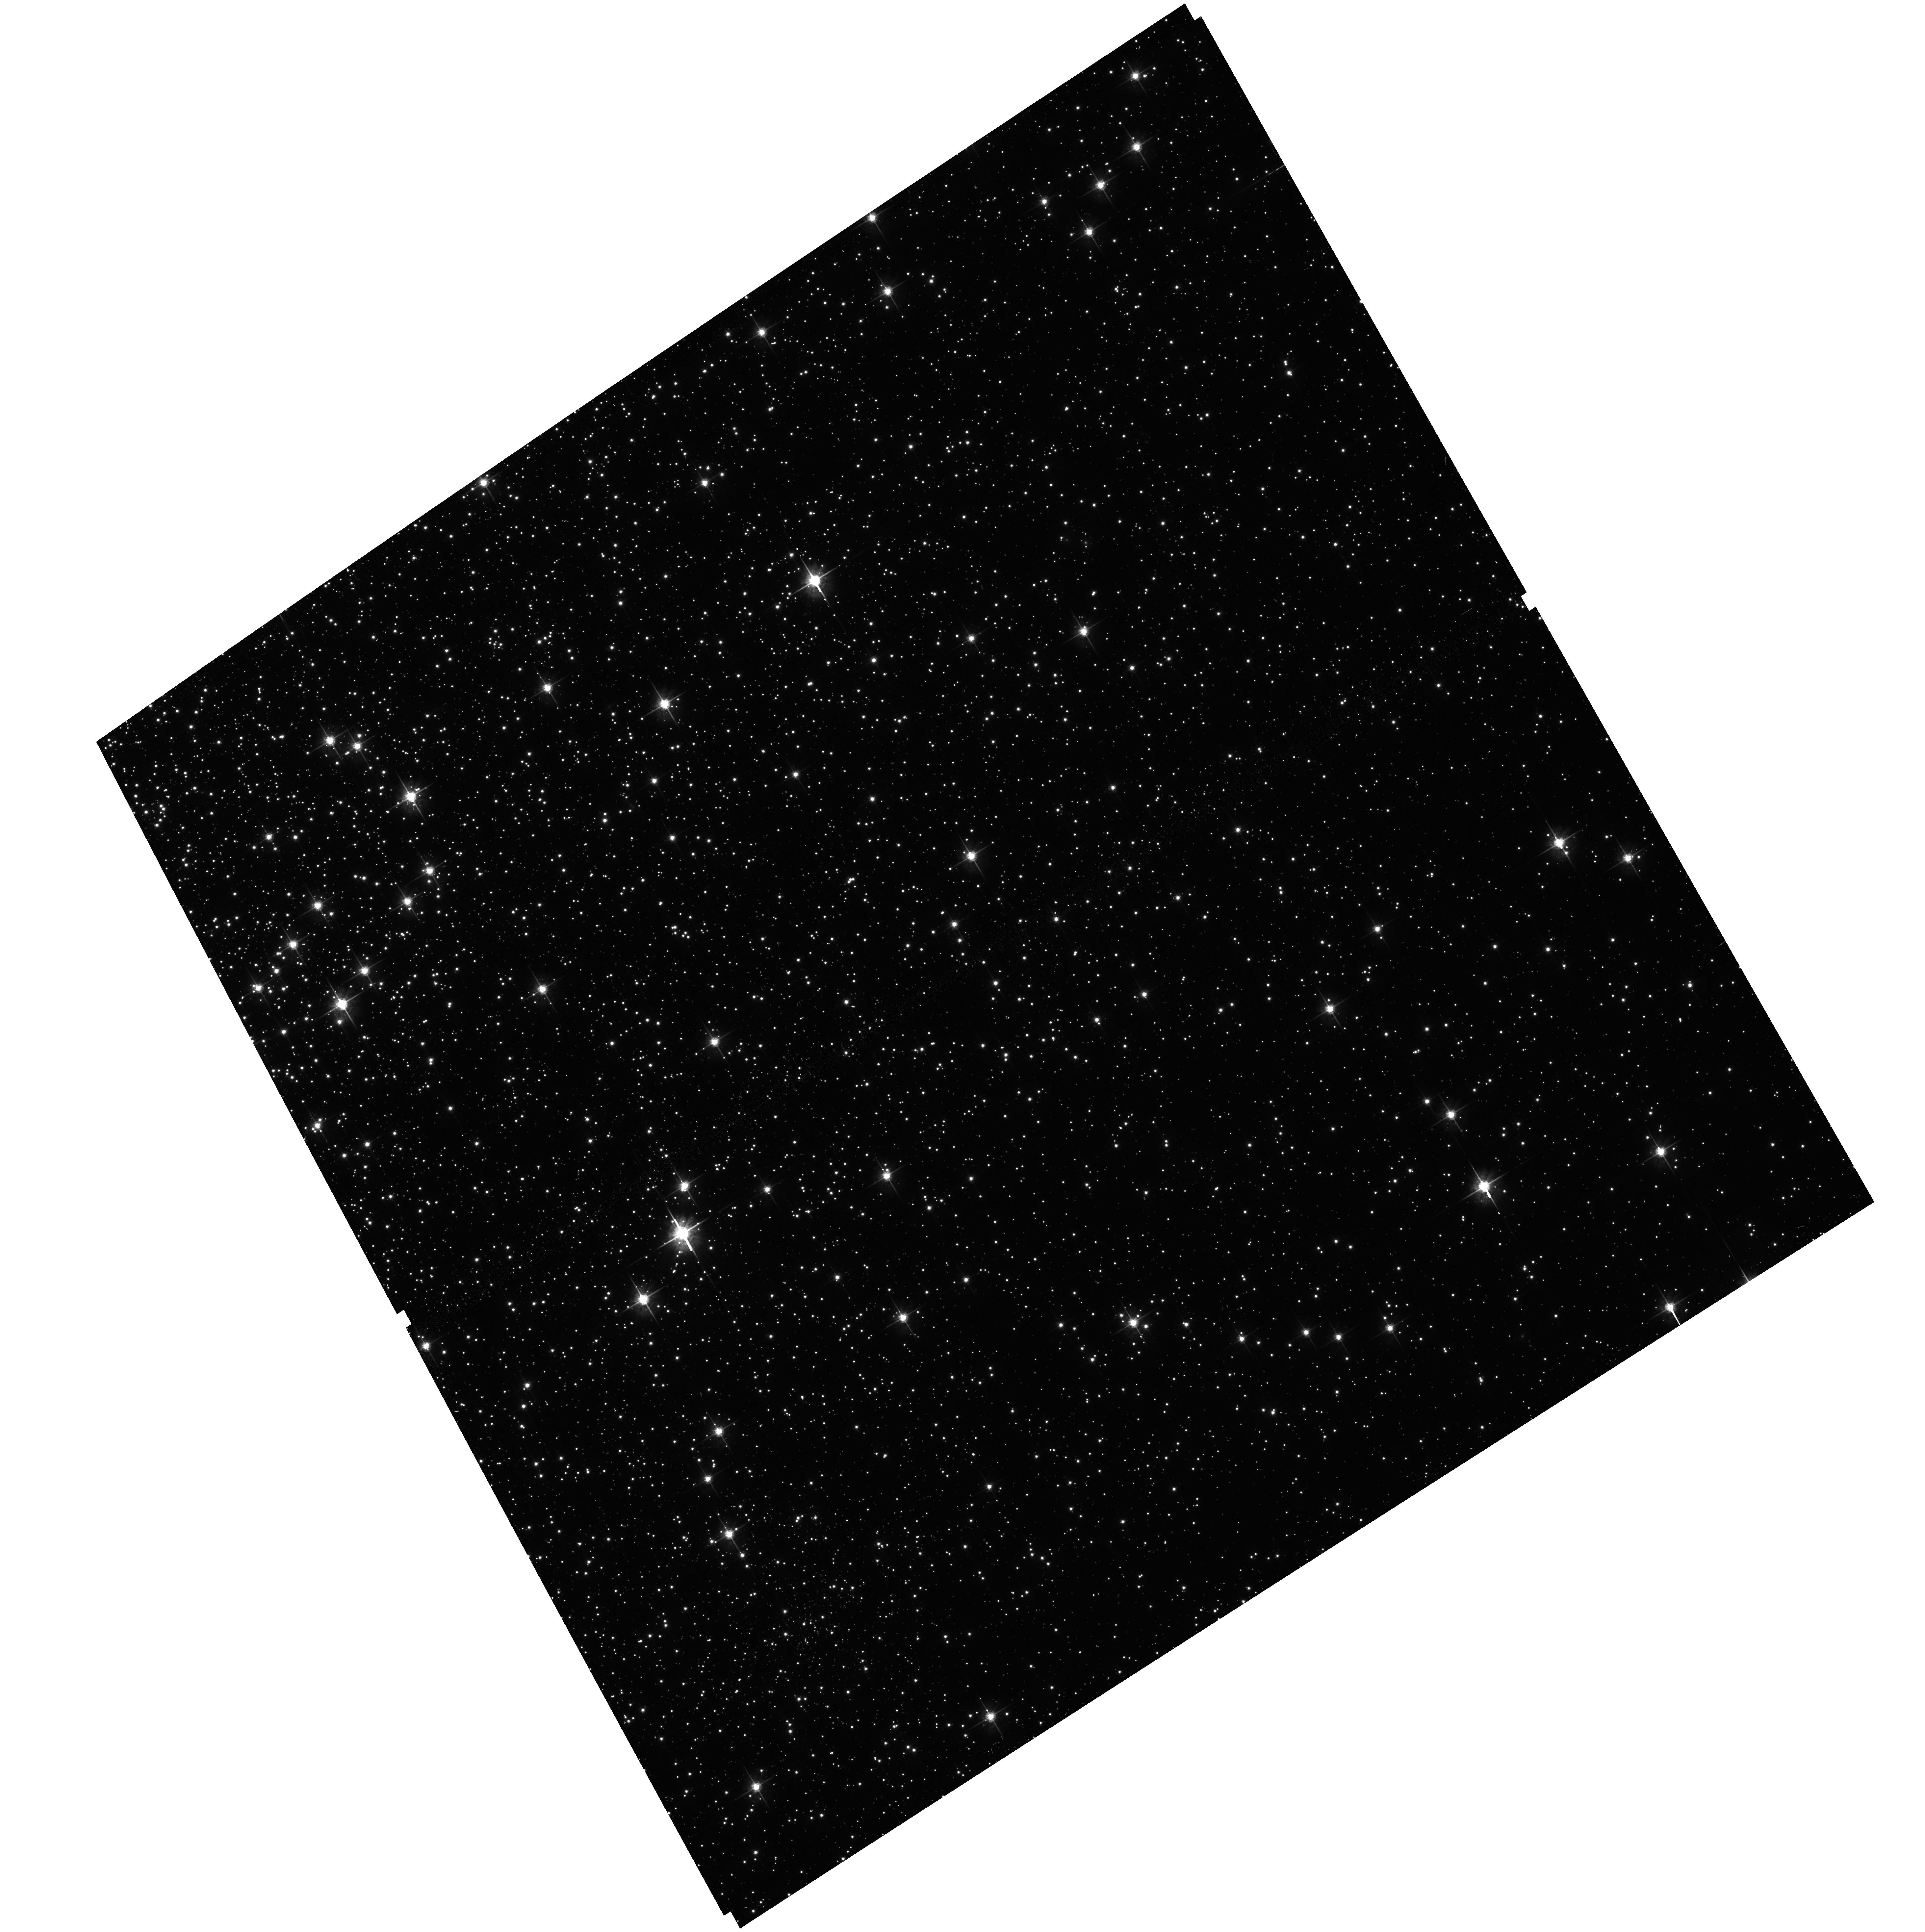
Target: field at RA 5.705°, Dec -72.104°
Instrument: ACS/WFC
Filter: F625W
Exposure: 6 min
Observation ID: hst_16217_10_acs_wfc_f625w_jedr10

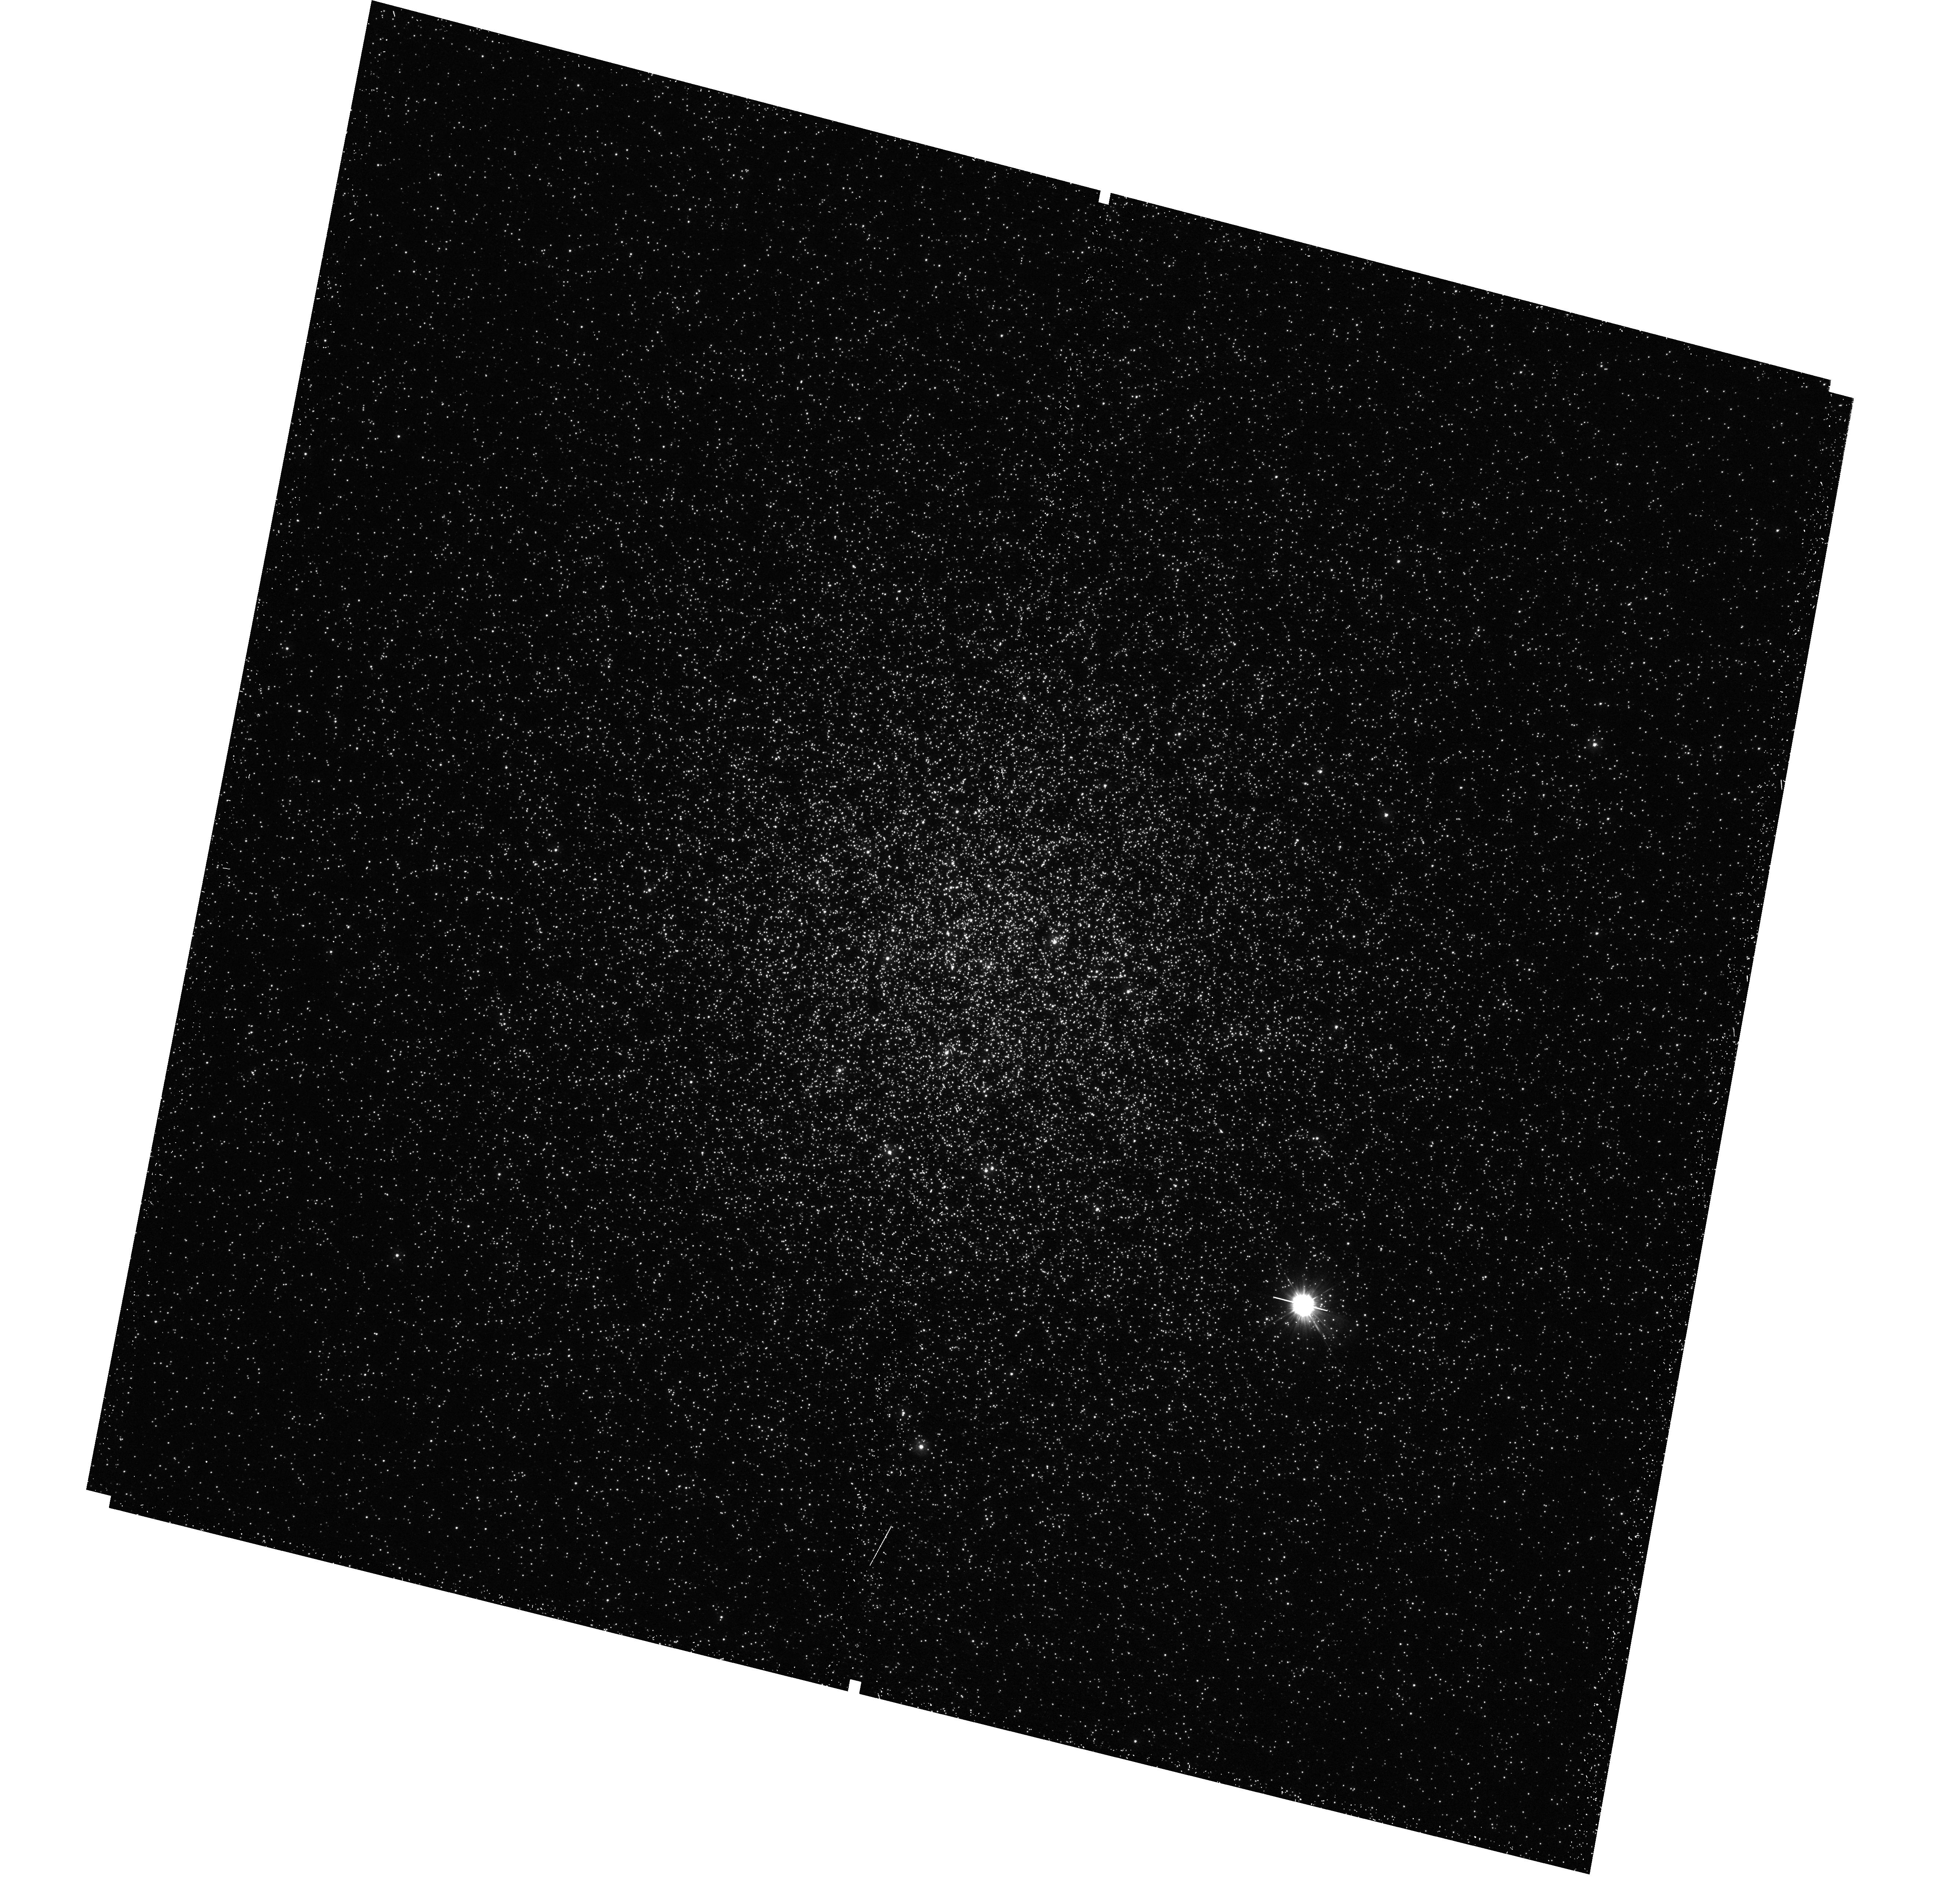
Target: NGC-104
Instrument: WFC3/UVIS
Filter: F225W
Exposure: 23 min
Observation ID: hst_16217_10_wfc3_uvis_f225w_iedr10

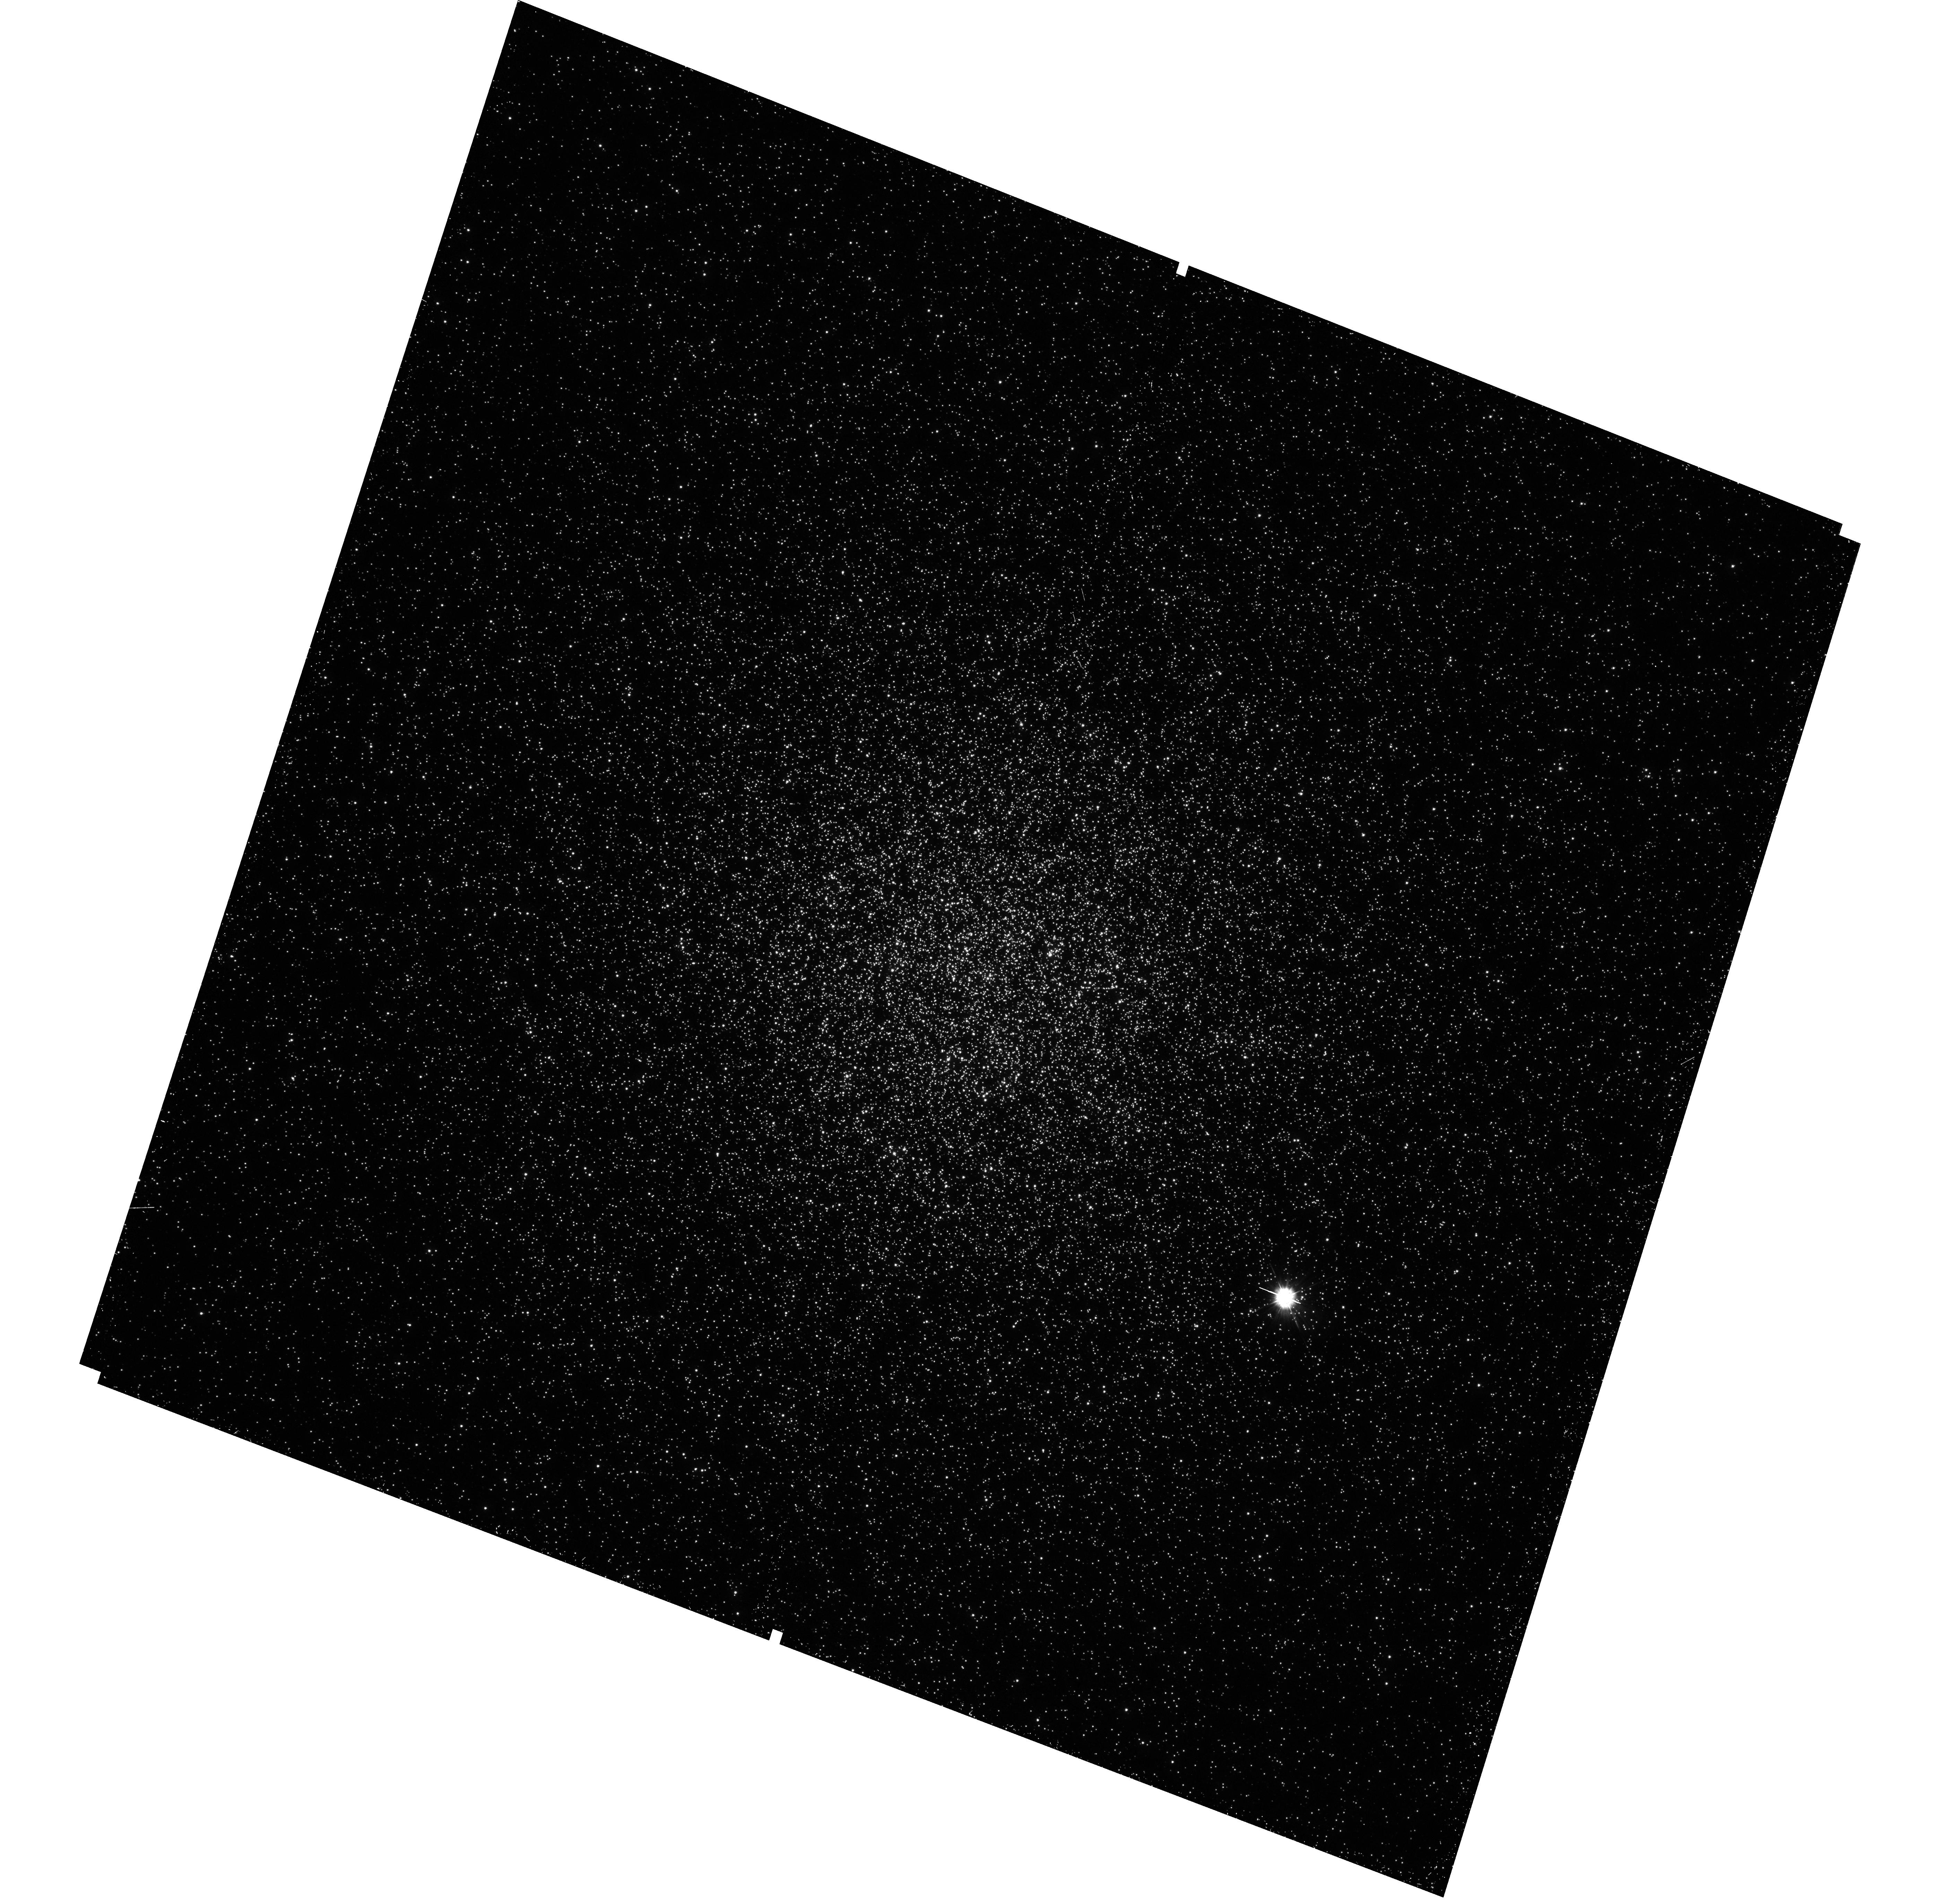
Target: NGC-104
Instrument: WFC3/UVIS
Filter: F275W
Exposure: 17 min
Observation ID: hst_16217_07_wfc3_uvis_f275w_iedr07

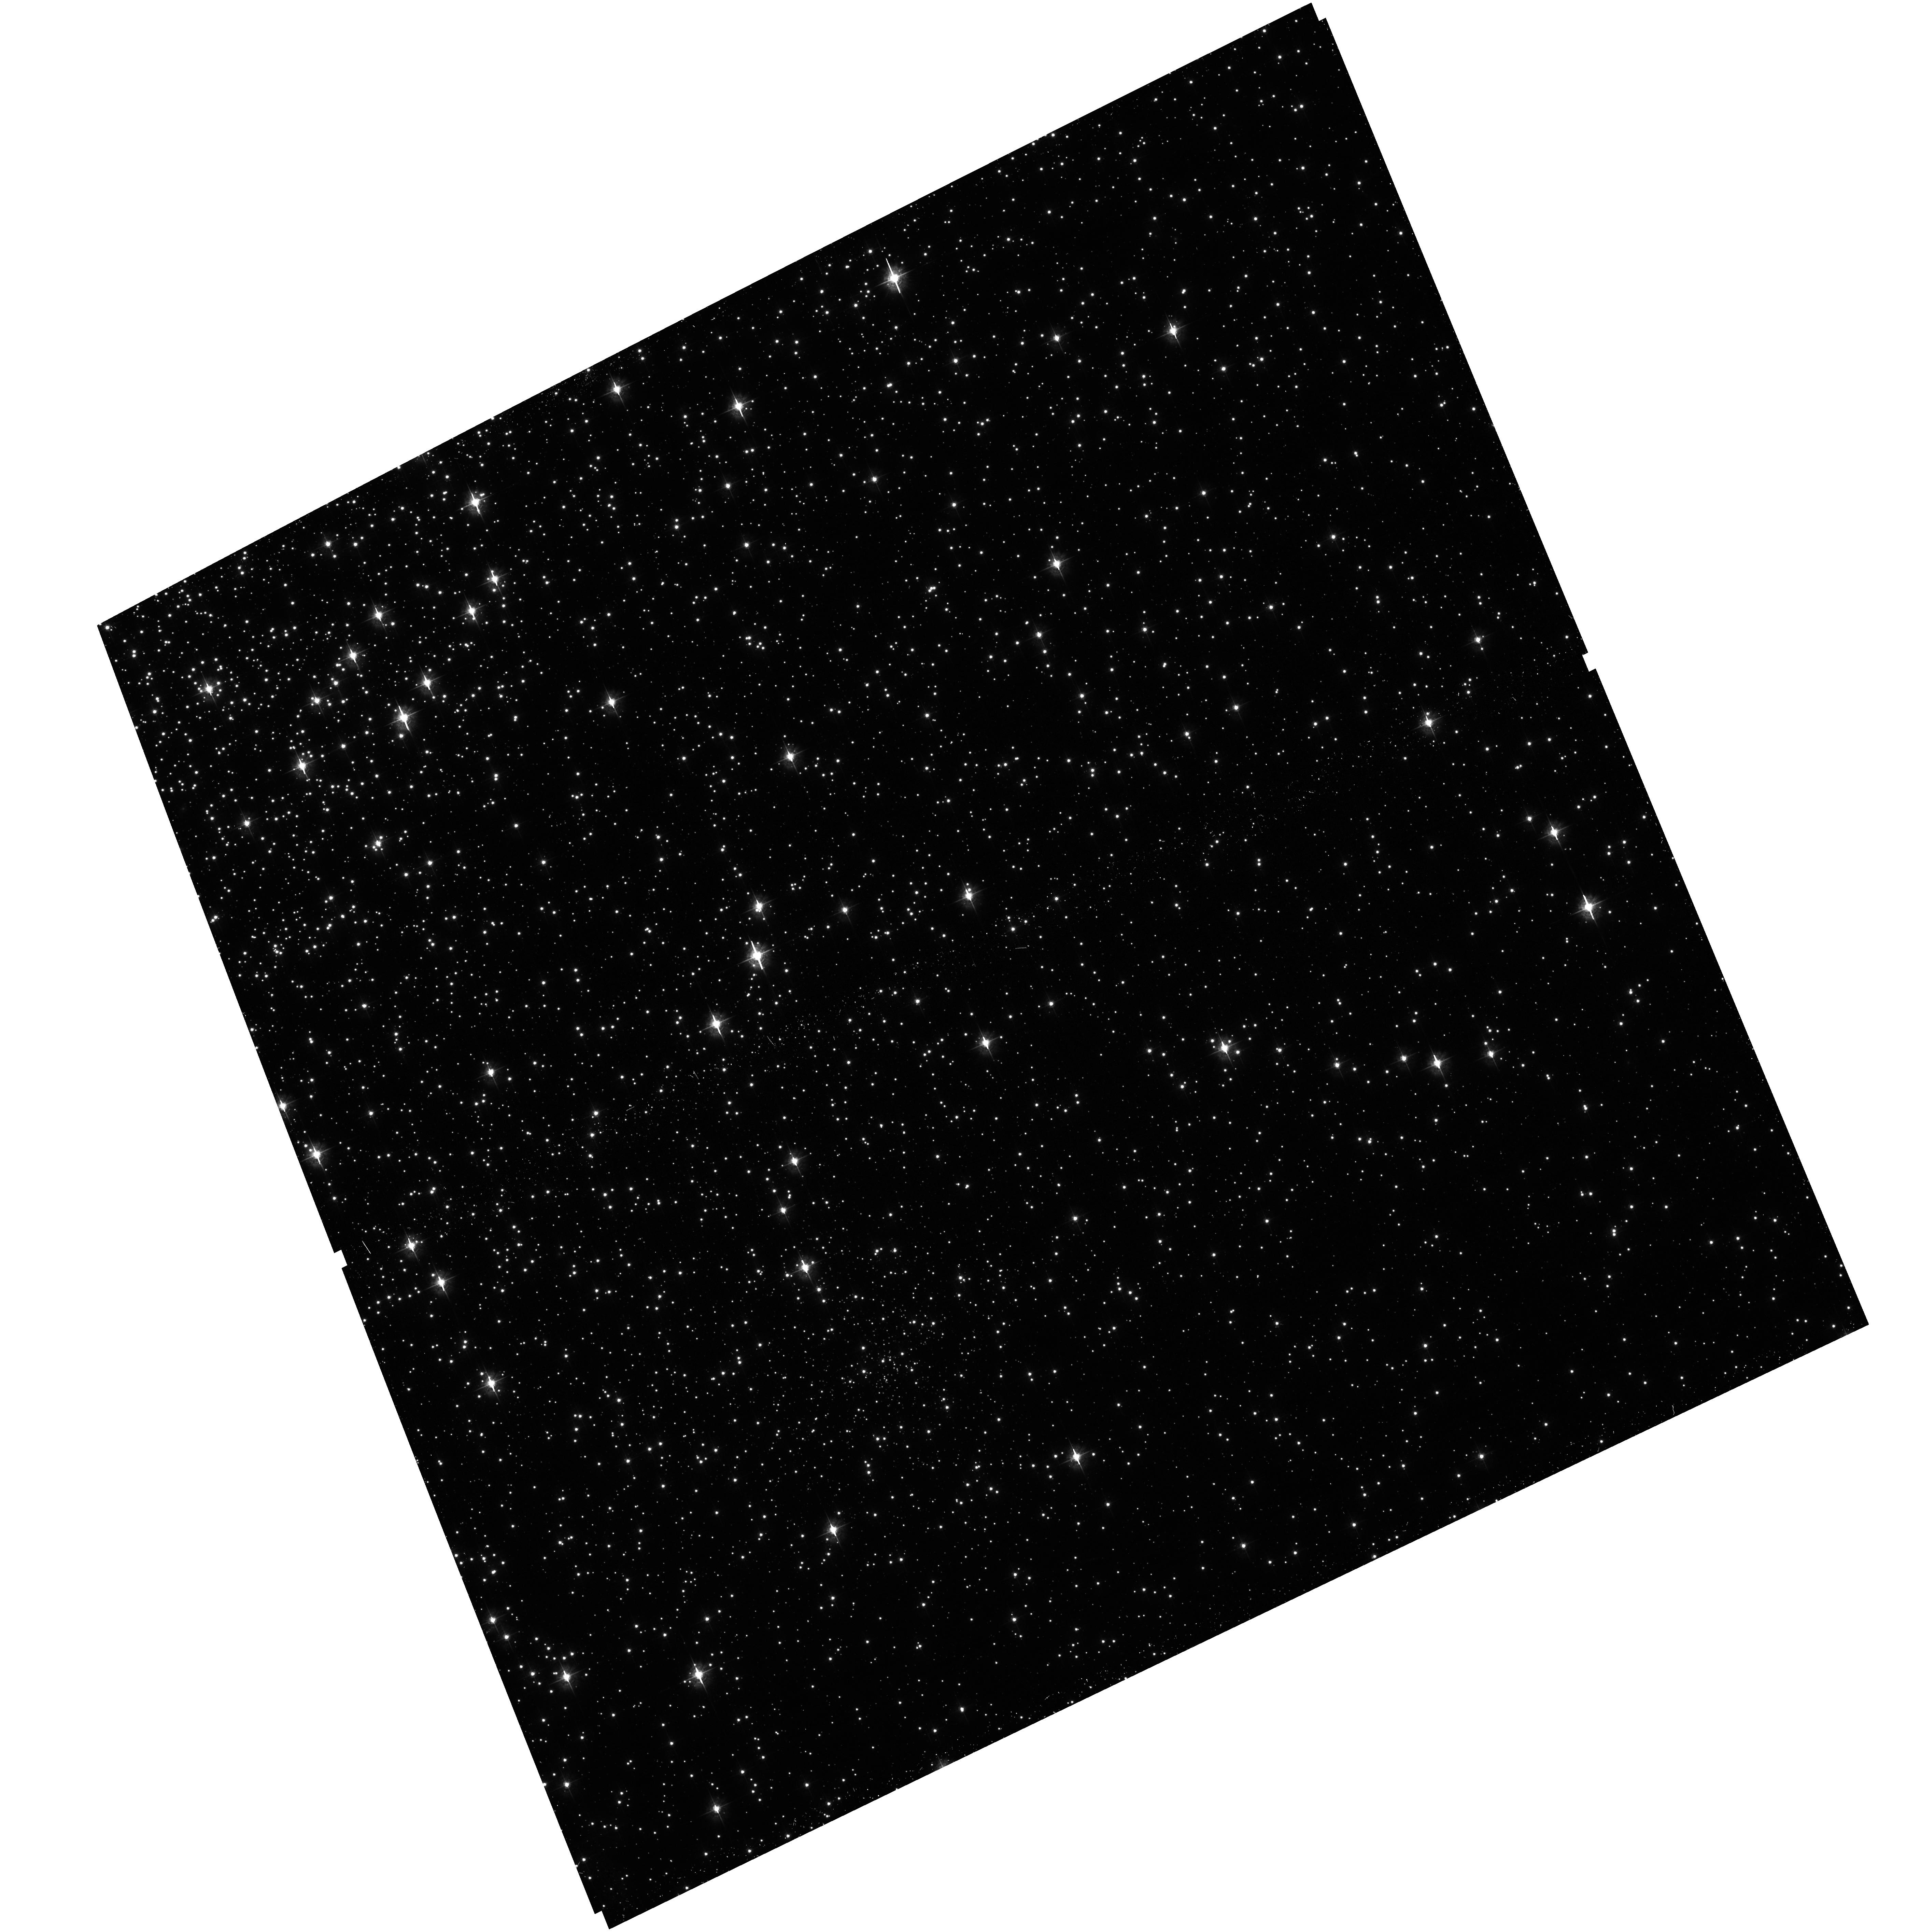
Target: field at RA 5.714°, Dec -72.117°
Instrument: ACS/WFC
Filter: F435W
Exposure: 17 min
Observation ID: hst_16217_07_acs_wfc_f435w_jedr07

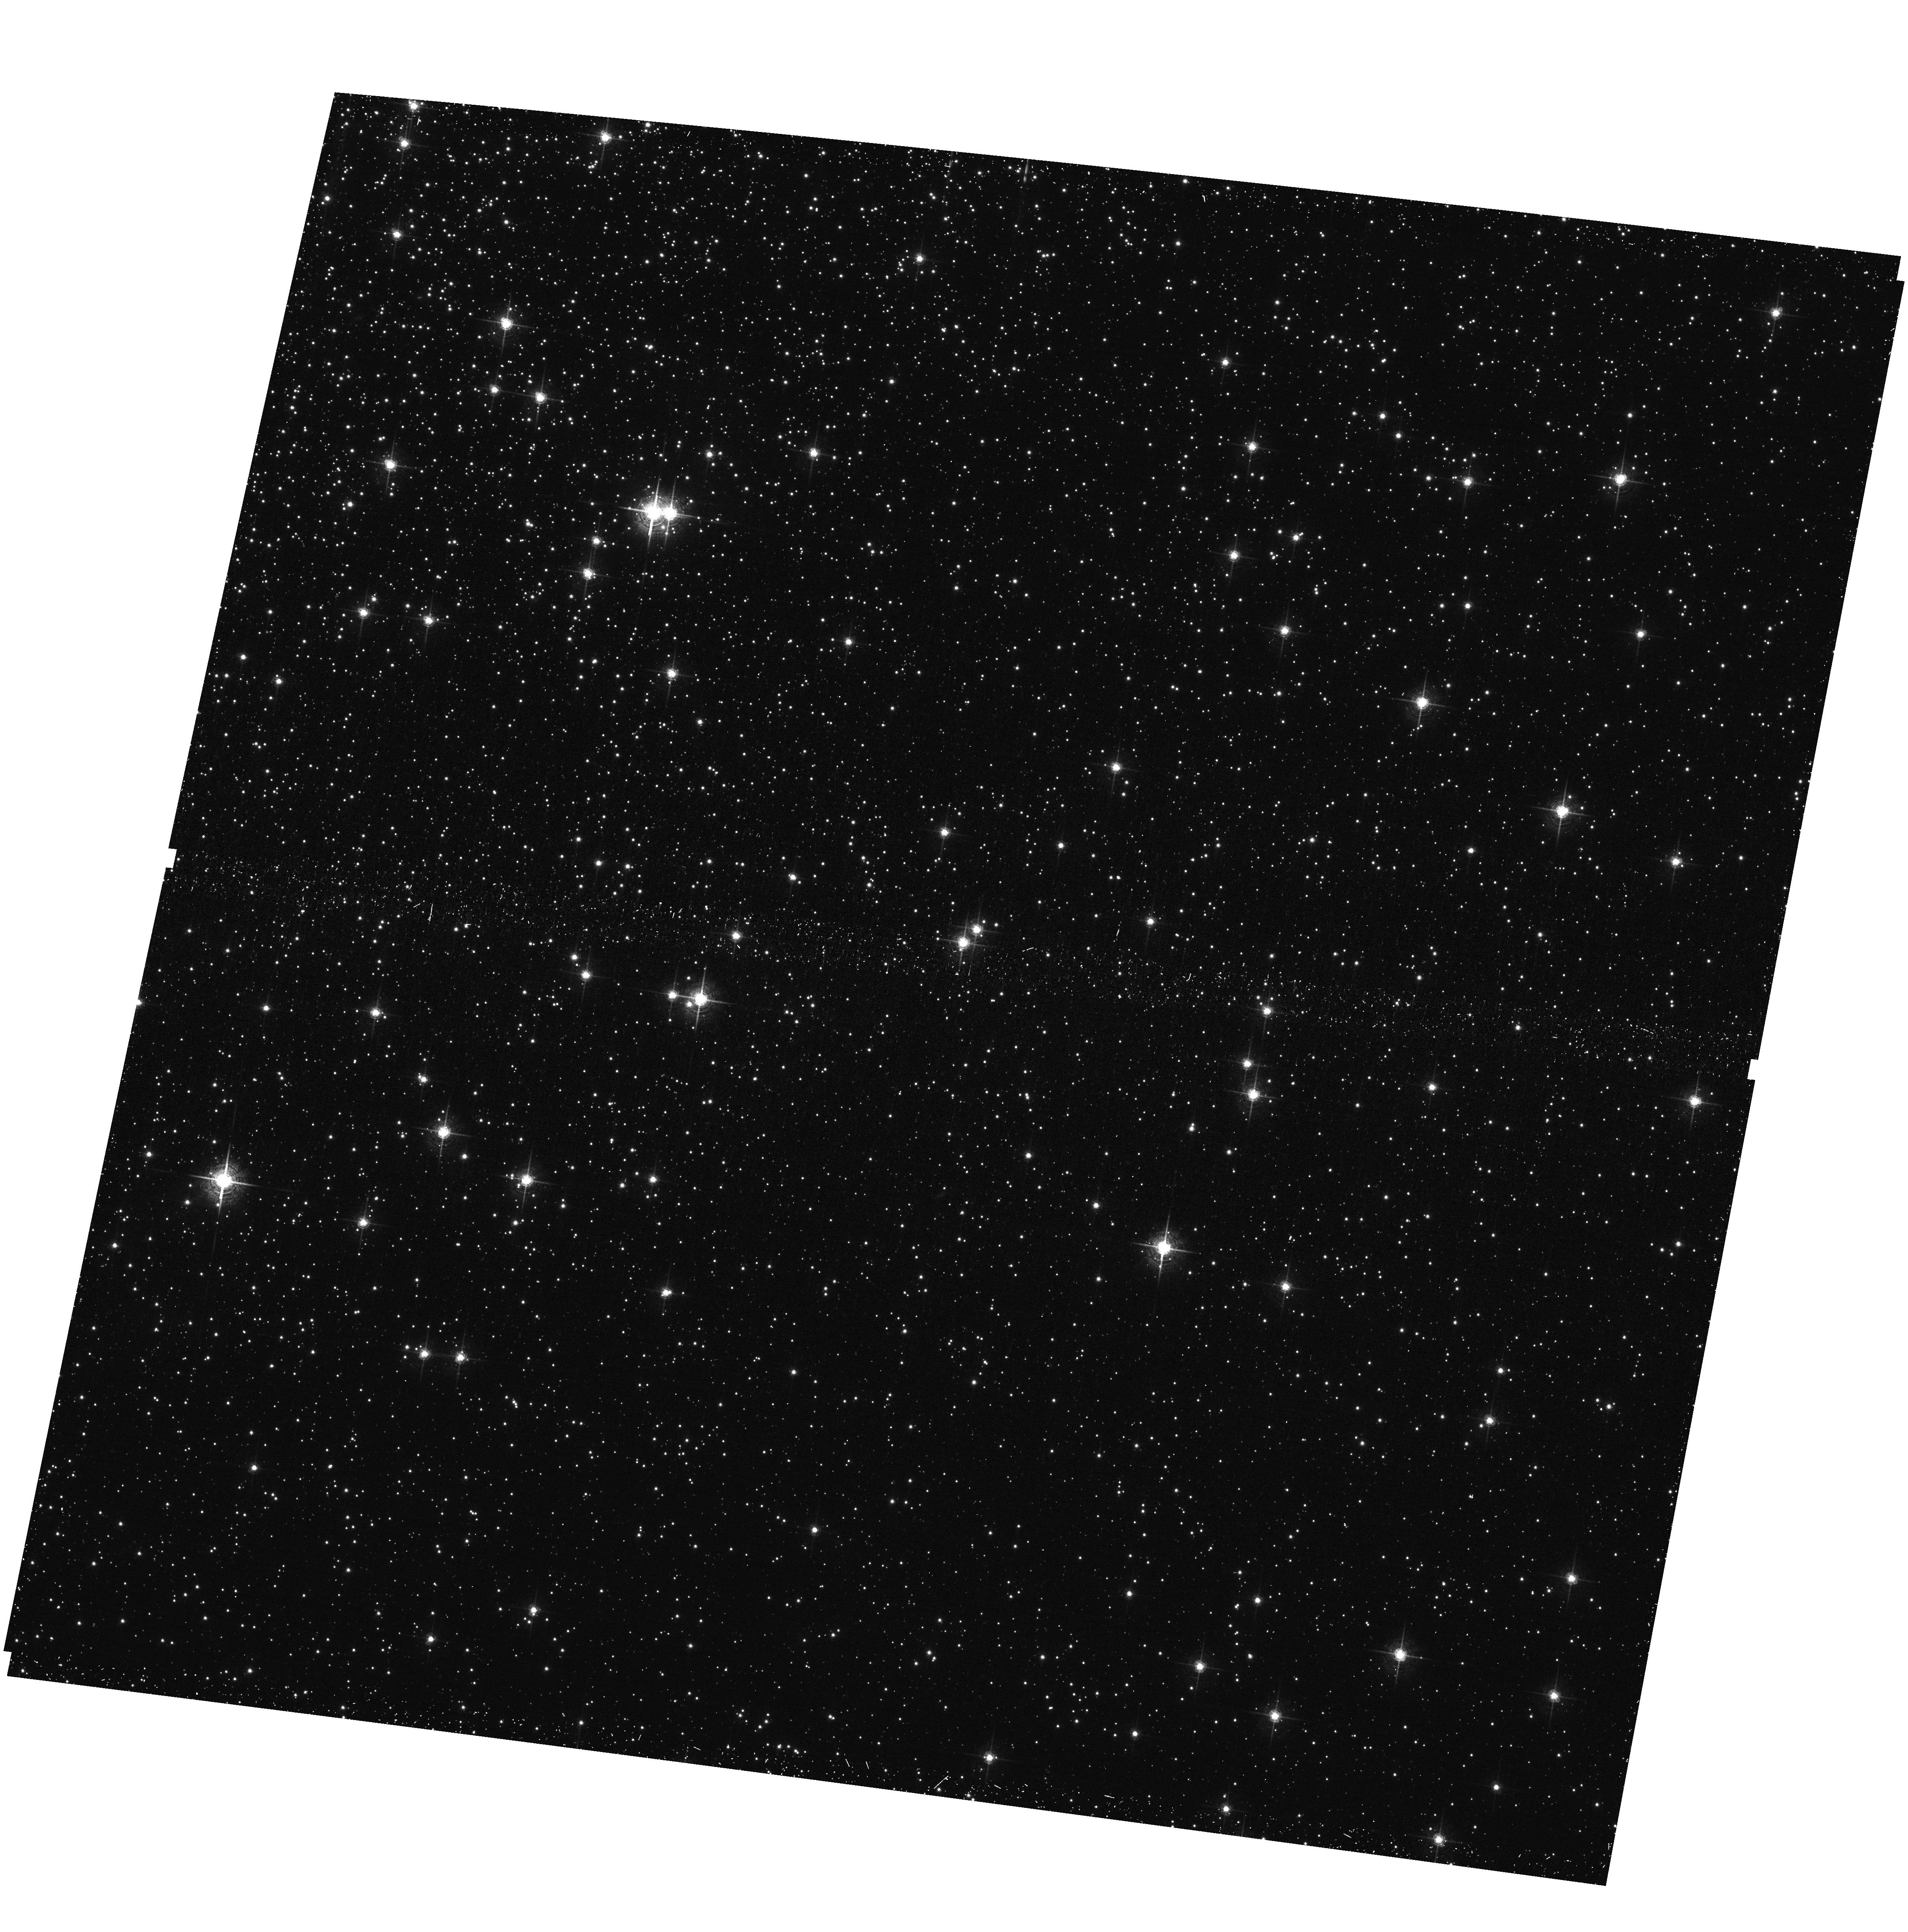
Target: field at RA 5.827°, Dec -72.162°
Instrument: ACS/WFC
Filter: F658N
Exposure: 19 min
Observation ID: hst_16217_04_acs_wfc_f658n_jedr04

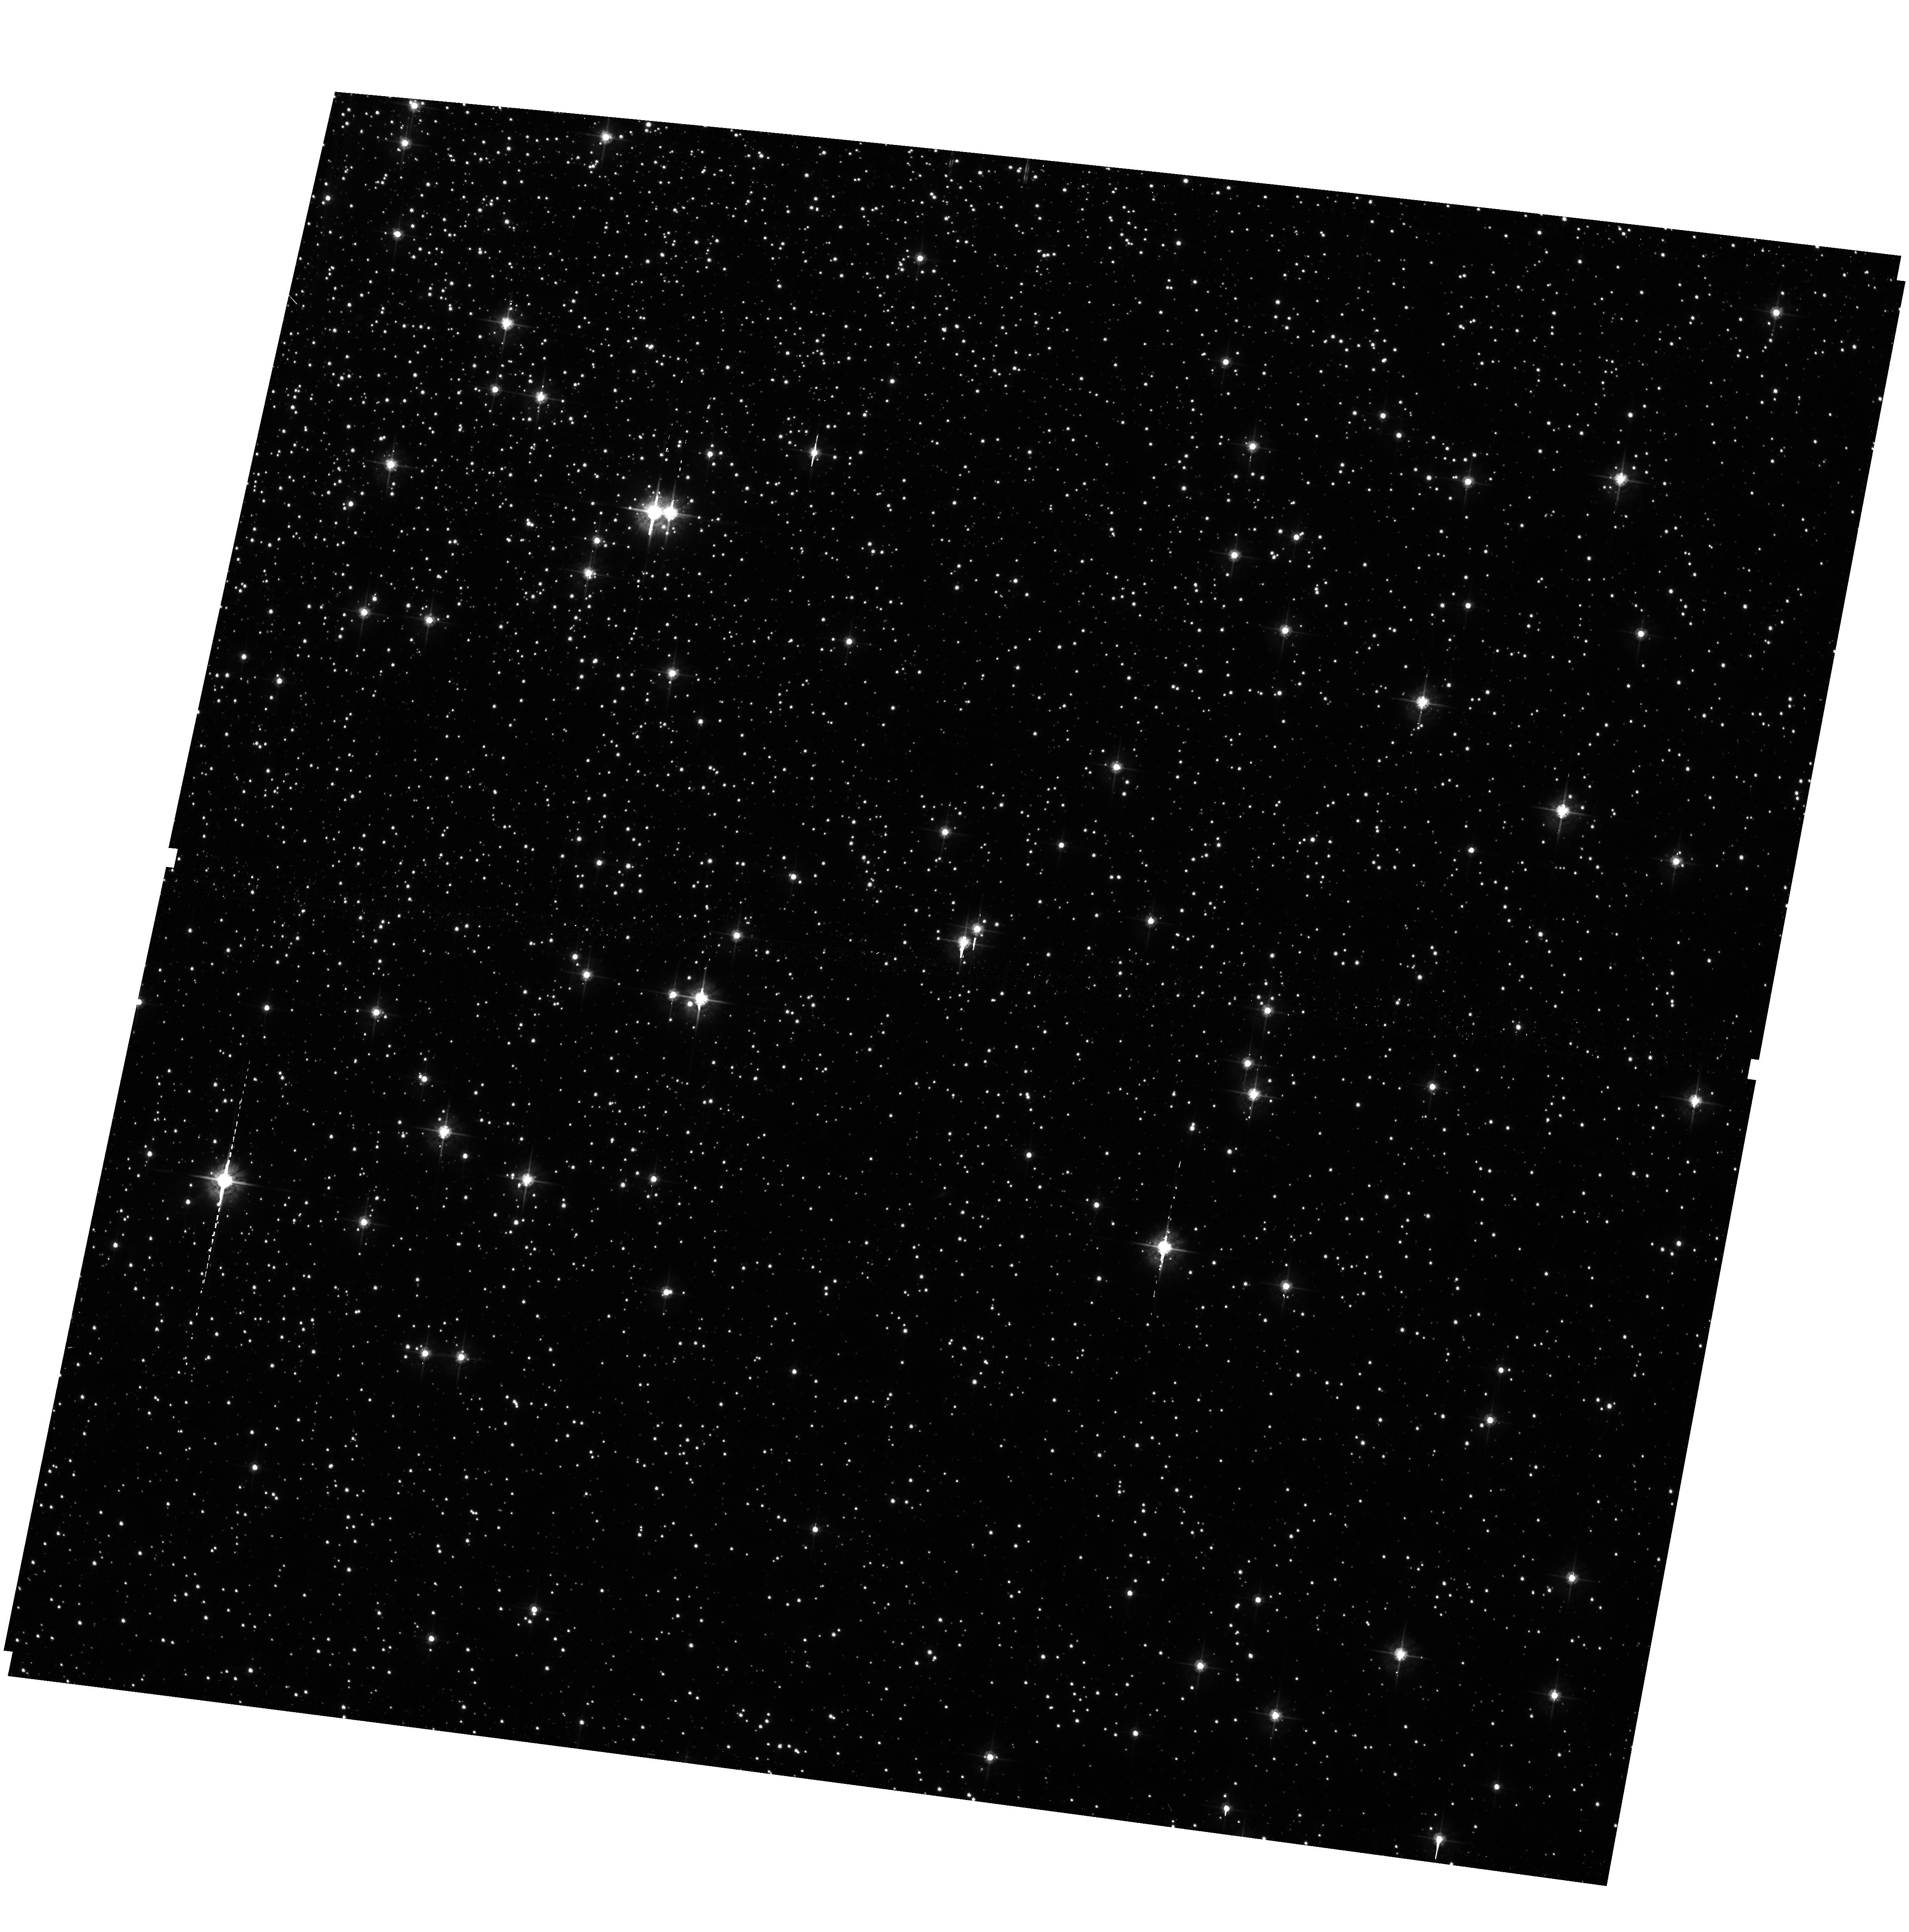
Target: field at RA 5.827°, Dec -72.162°
Instrument: ACS/WFC
Filter: F625W
Exposure: 7 min
Observation ID: hst_16217_05_acs_wfc_f625w_jedr05

Identifying Double White Dwarf Binaries in Globular Clusters (PI: Rivera Sandoval, Liliana)

Double white dwarf binaries (aka AM CVns) are systems with orbital periods ~5-65 mins. Because of their short orbits, they are important sources of low-frequency gravitational waves. They are also candidates for progenitors of SN Ia through the double degenerate path. In globular clusters (GCs) they are predicted to exist in large amounts due to stellar interactions. However, no single AM CVn has yet been confirmed in any GC. We propose to carry out the first multi-epoch UV study of the low extinction, relatively massive Galactic GC 47 Tuc to identify the missing population of AM CVns through their outbursts. Using this novel technique we will test dynamical formation and evolutionary models of these binaries in clusters. We will also refine predictions of AM CVns as potential gravitational wave sources to be detected with LISA. Finding an upper limit on the rate of identifications that is lower than expected would change the current paradigm of GCs as efficient factories of compact binaries, especially those harboring white dwarfs. That would mean that the double degenerate path for SN Ia is negligible, which ultimately has cosmological implications.